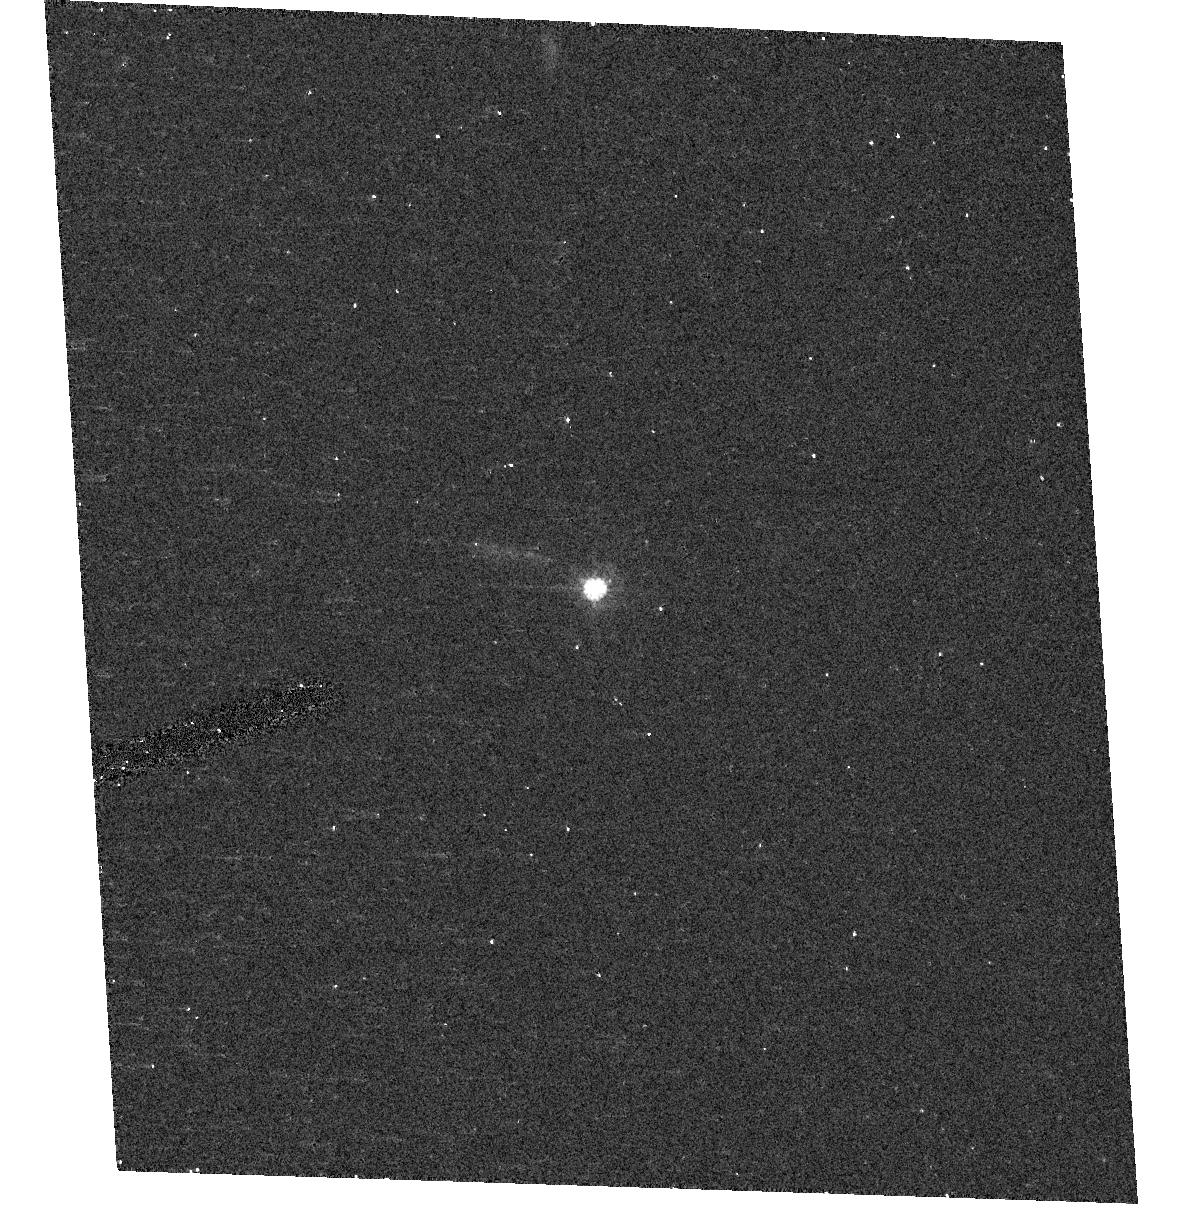
Target: SDSSQ0842+3332. Instrument: ACS/HRC. Filter: F606W. Exposure: 5 min. Observation ID: hst_10556_23_acs_hrc_f606w_j9eo23

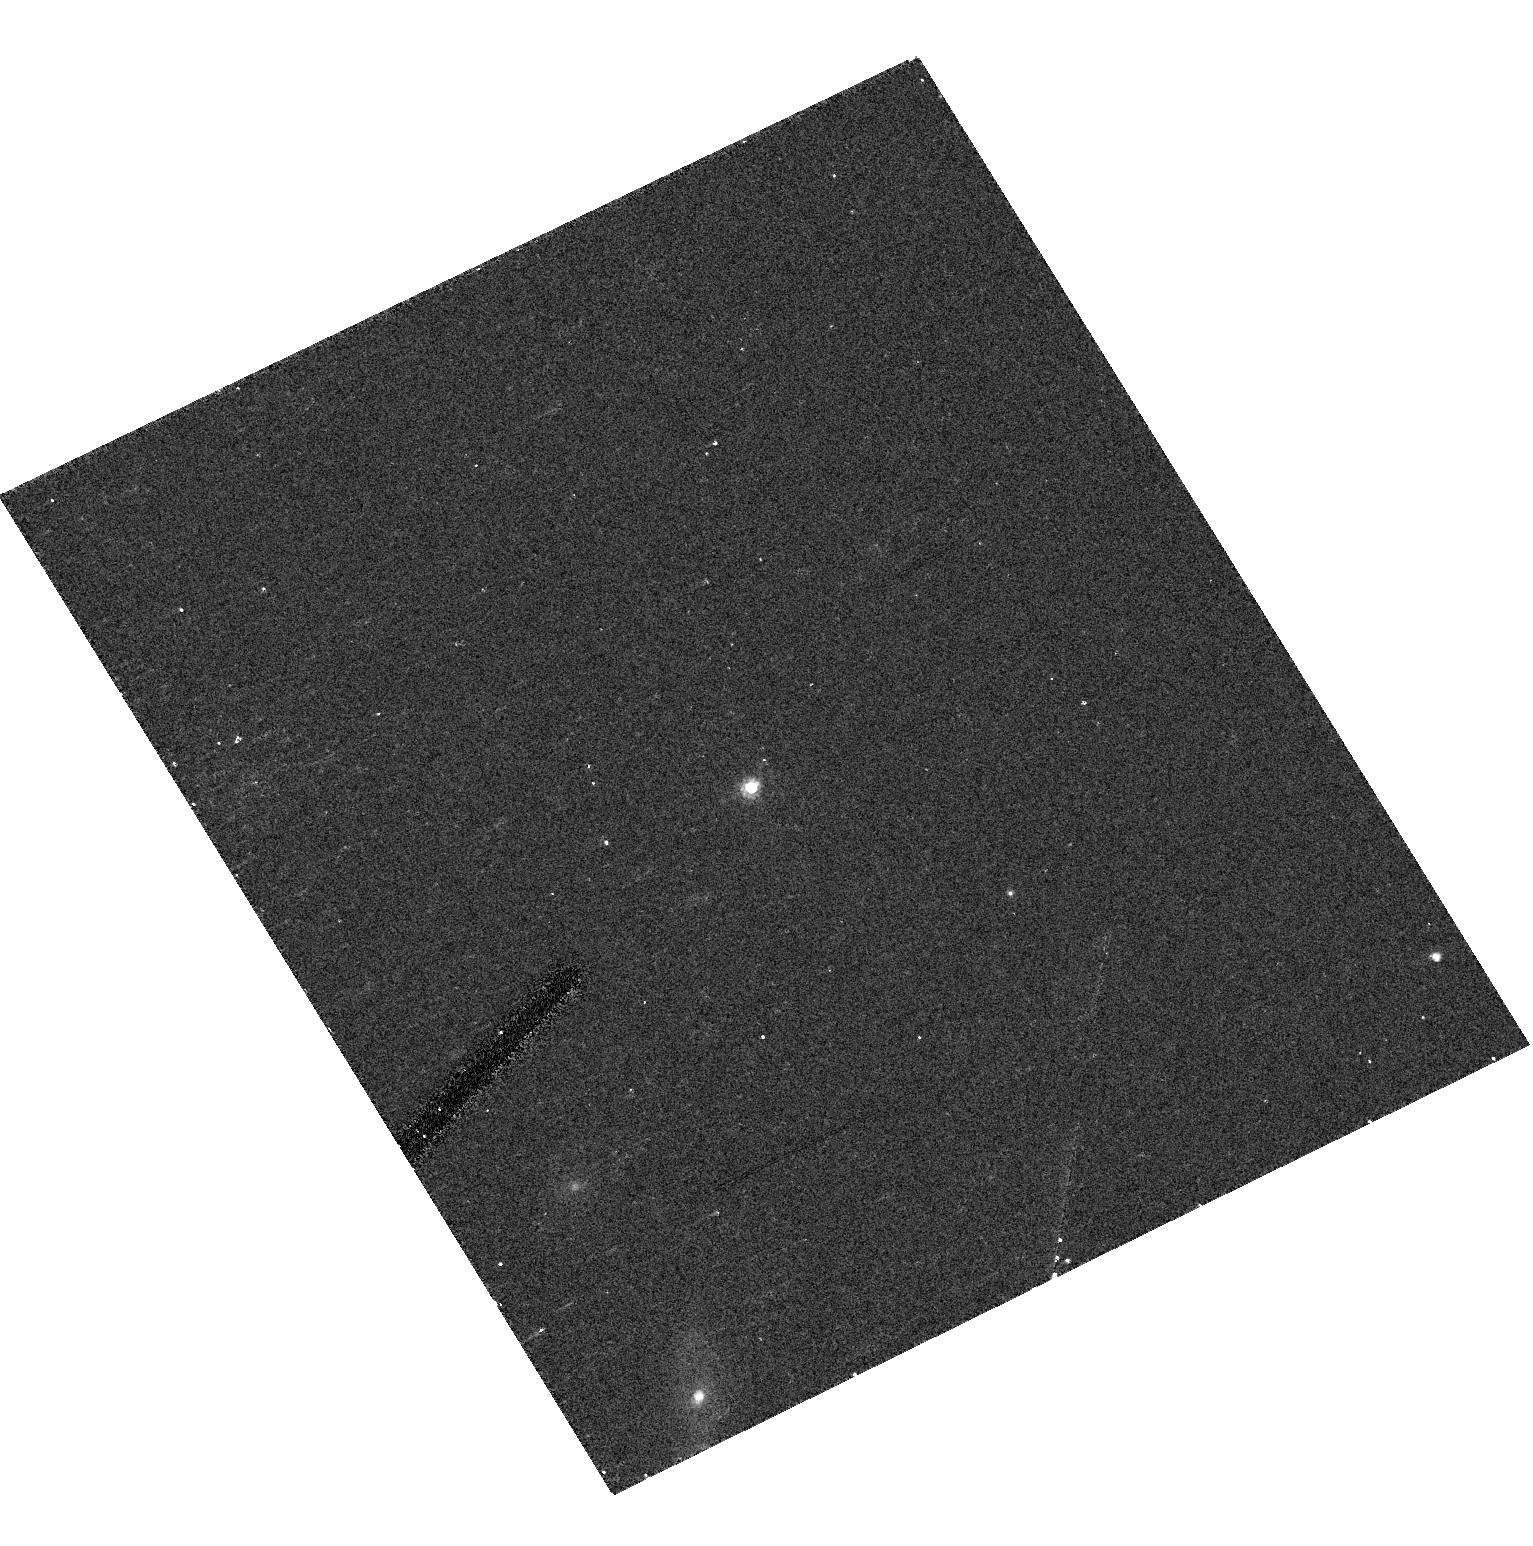
Target: SDSSQ1345-0209. Instrument: ACS/HRC. Filter: F606W. Exposure: 5 min. Observation ID: hst_10556_71_acs_hrc_f606w_j9eo71

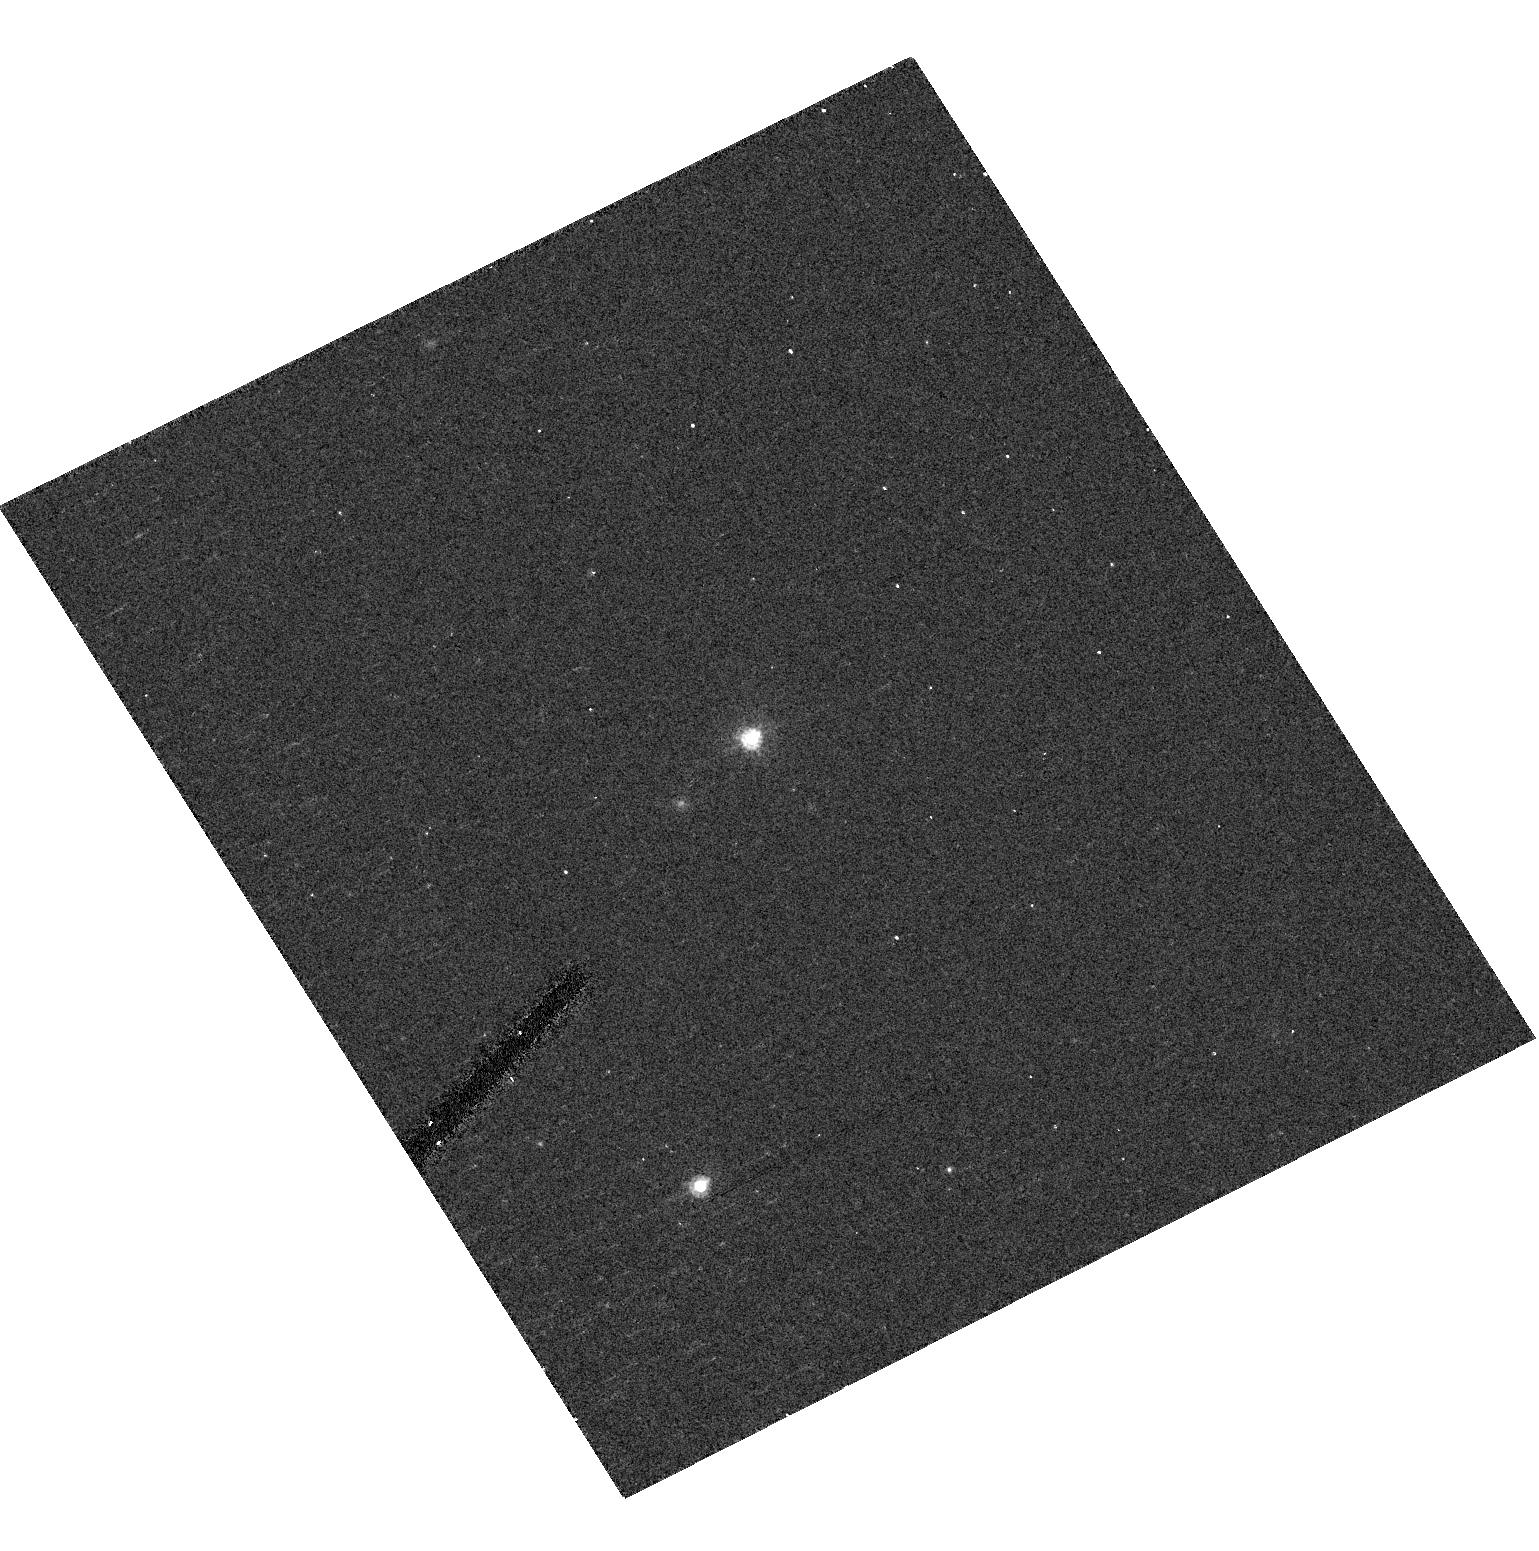
Target: SDSSQ1217+0500. Instrument: ACS/HRC. Filter: F606W. Exposure: 5 min. Observation ID: hst_10556_57_acs_hrc_f606w_j9eo57

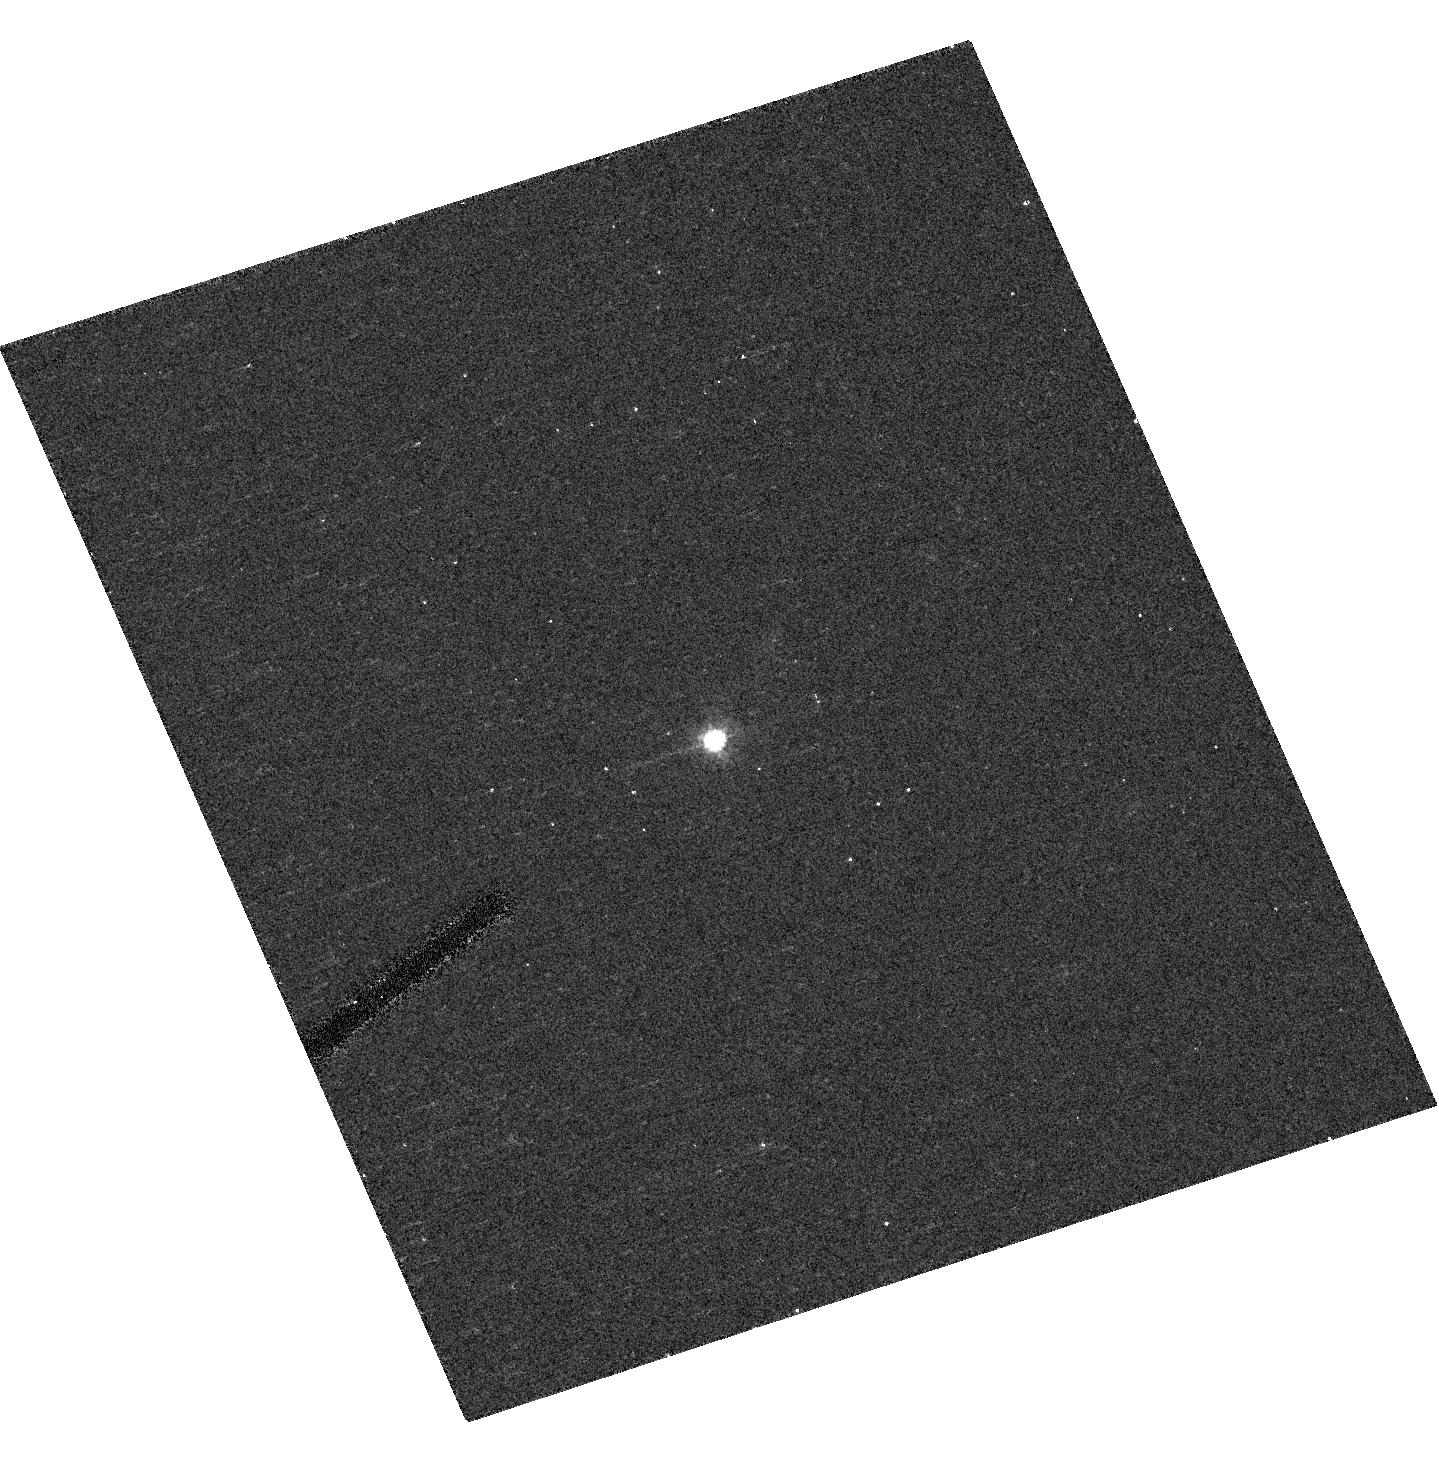
Target: SDSSQ0958+0549. Instrument: ACS/HRC. Filter: F606W. Exposure: 5 min. Observation ID: hst_10556_36_acs_hrc_f606w_j9eo36

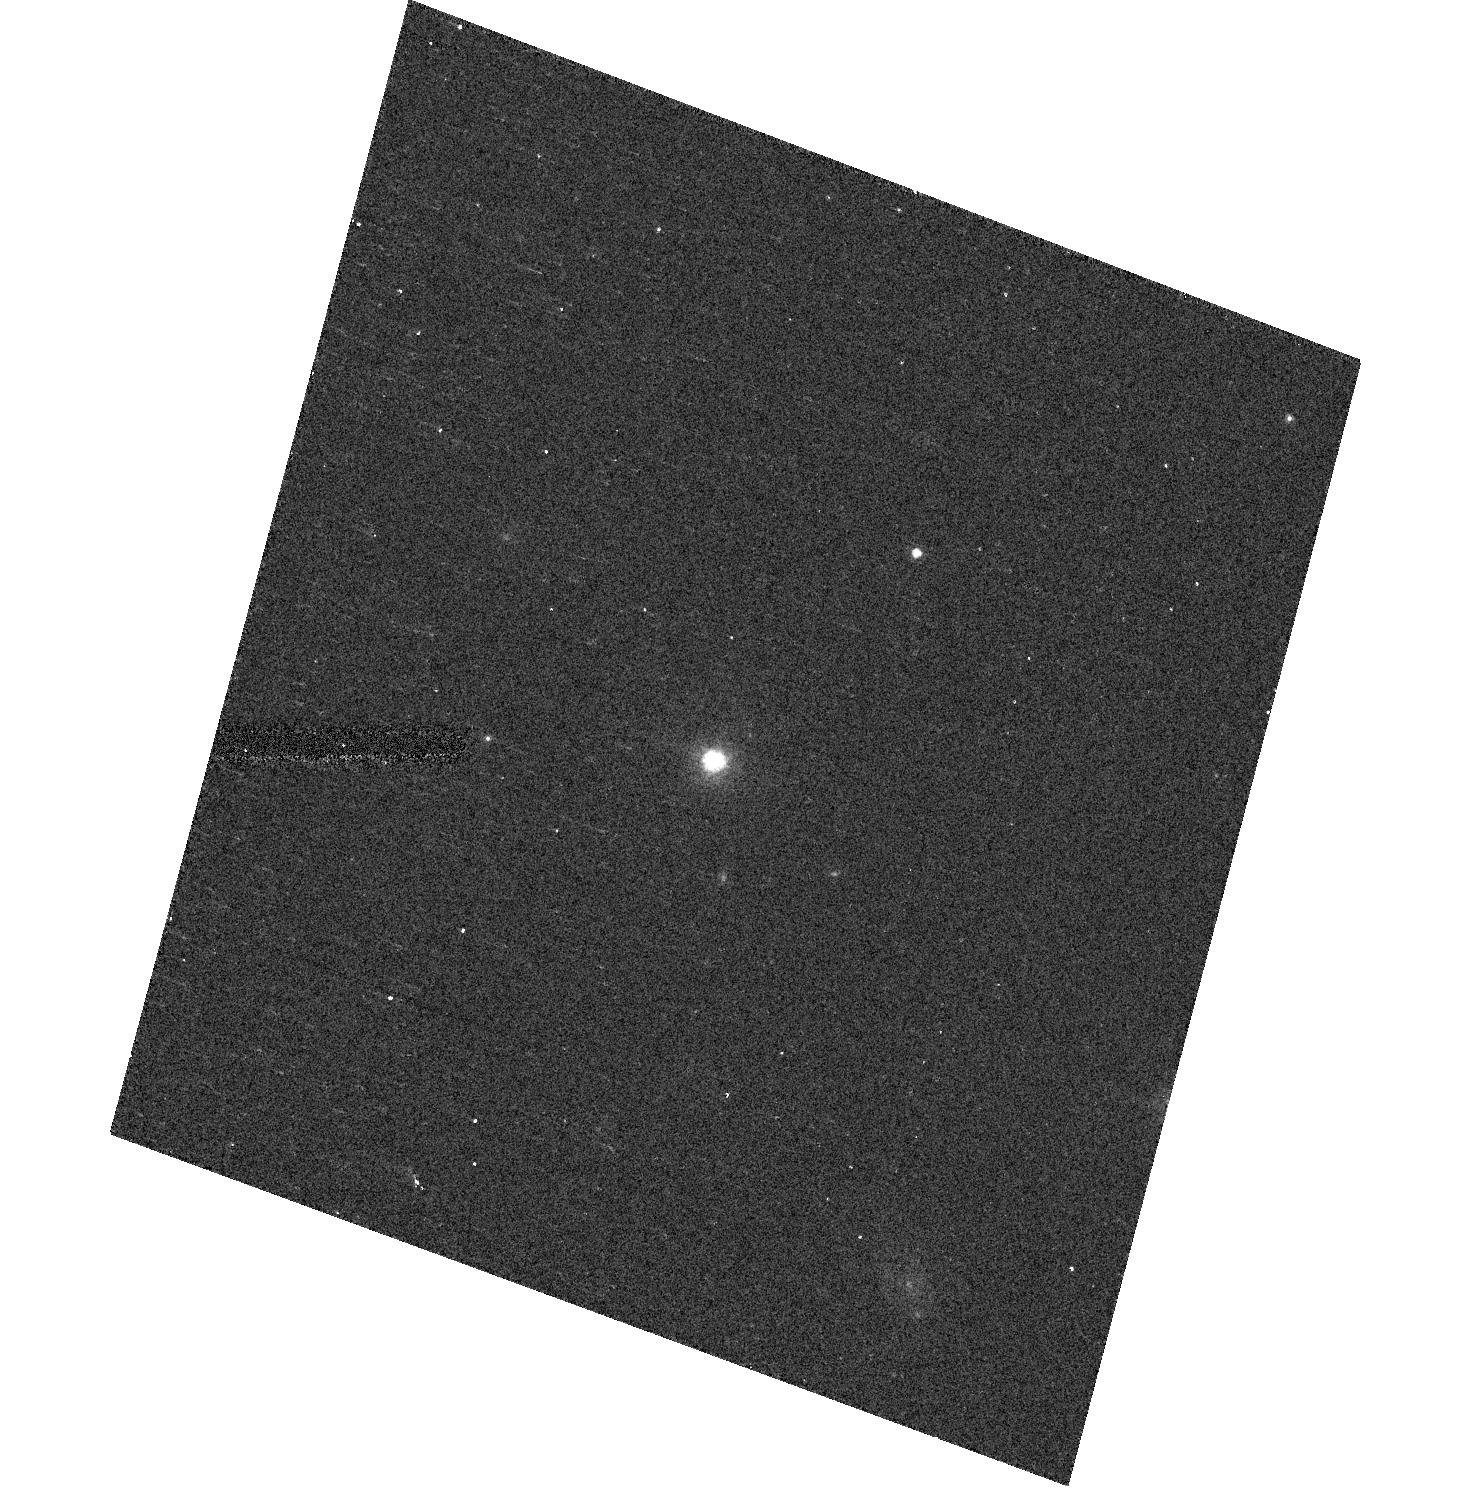
Target: SDSSQ2056-0016. Instrument: ACS/HRC. Filter: F606W. Exposure: 5 min. Observation ID: hst_10556_0c_acs_hrc_f606w_j9eo0c

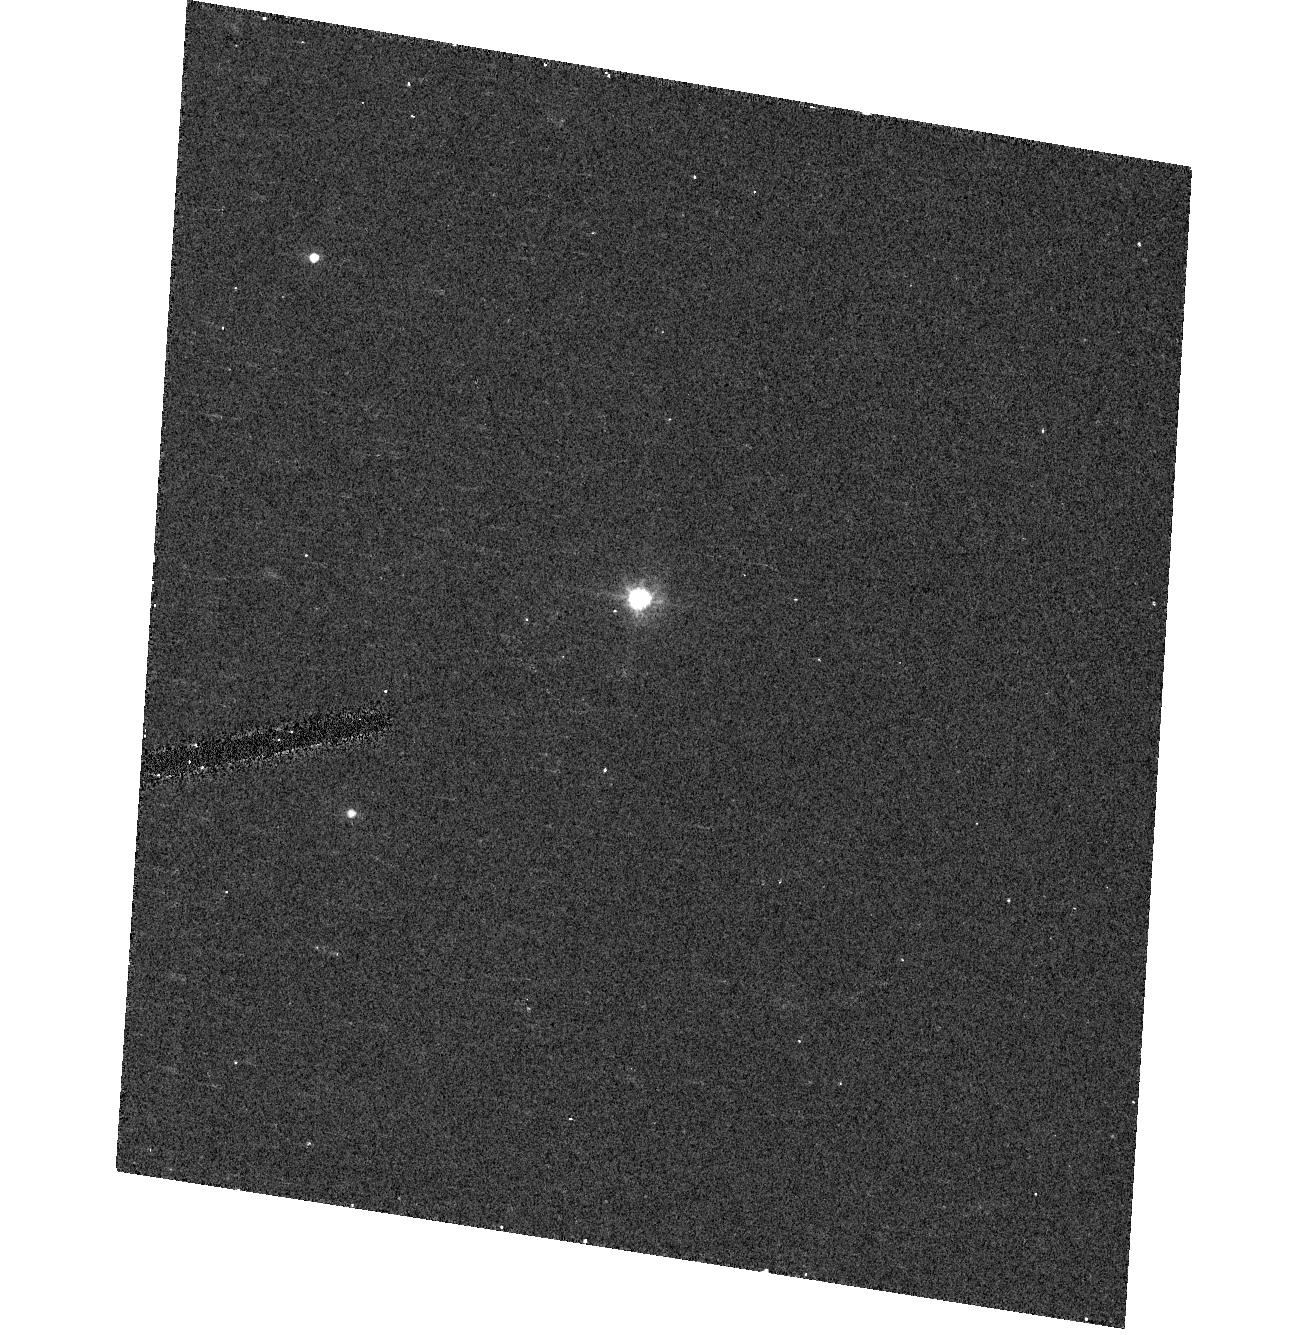
Target: SDSSQ2119+1139. Instrument: ACS/HRC. Filter: F606W. Exposure: 5 min. Observation ID: hst_10556_0e_acs_hrc_f606w_j9eo0e

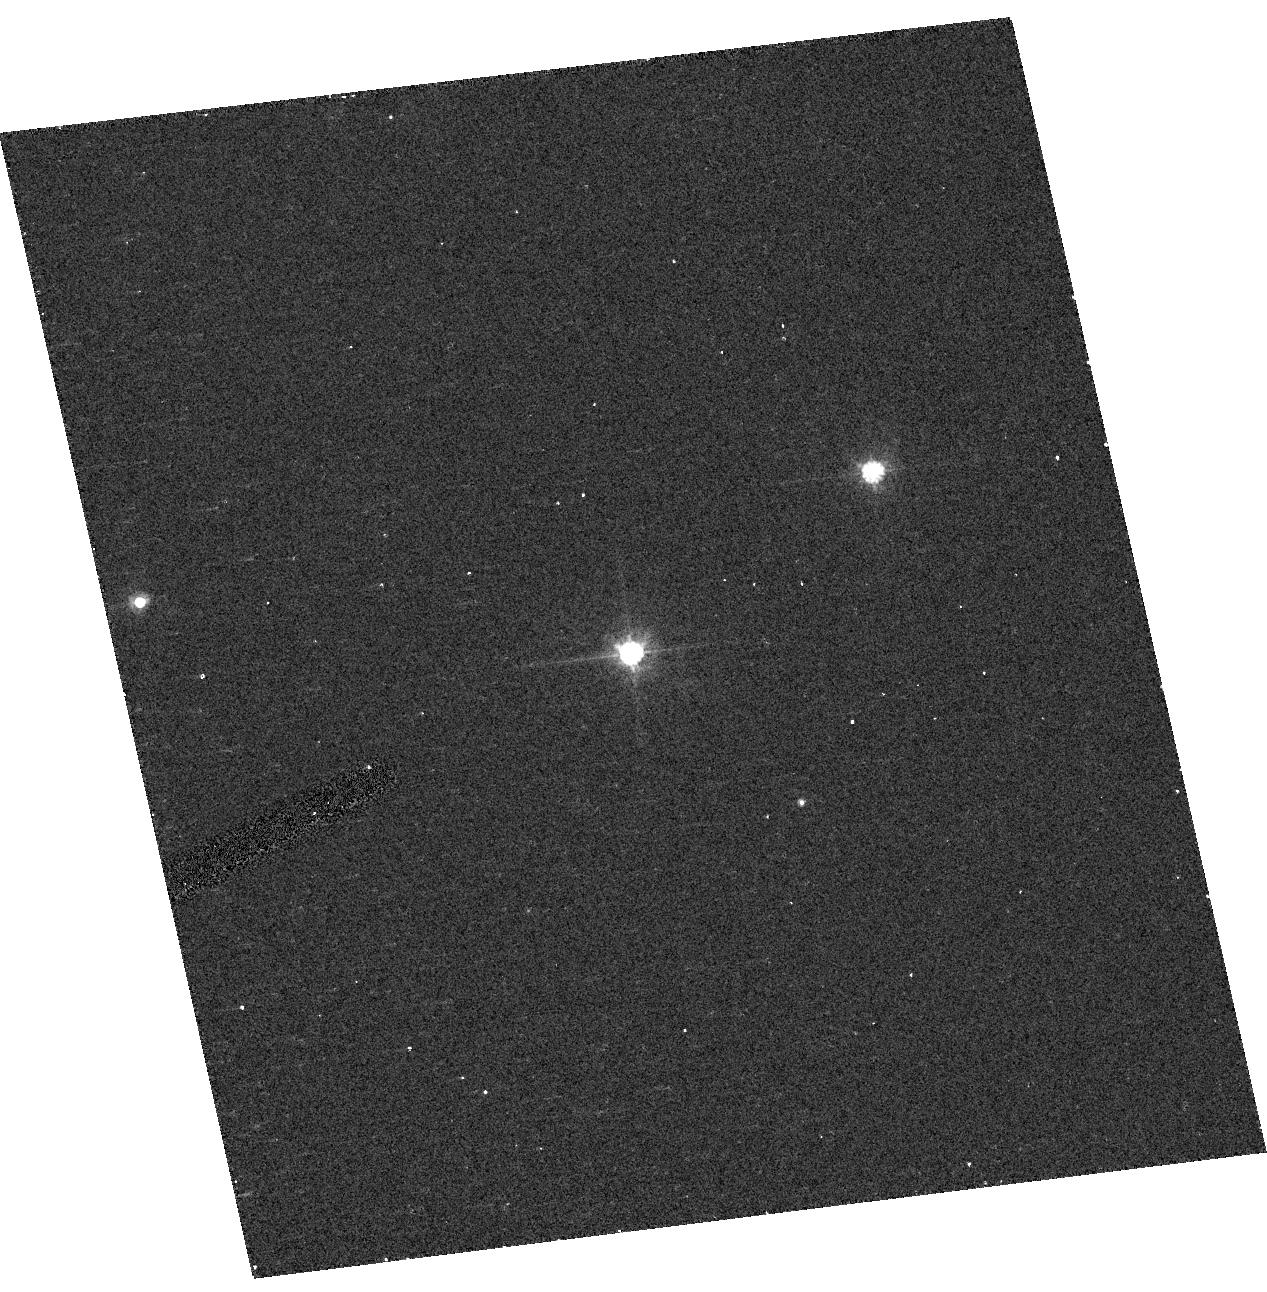
Target: SDSSQ1638+2048. Instrument: ACS/HRC. Filter: F606W. Exposure: 5 min. Observation ID: hst_10556_93_acs_hrc_f606w_j9eo93

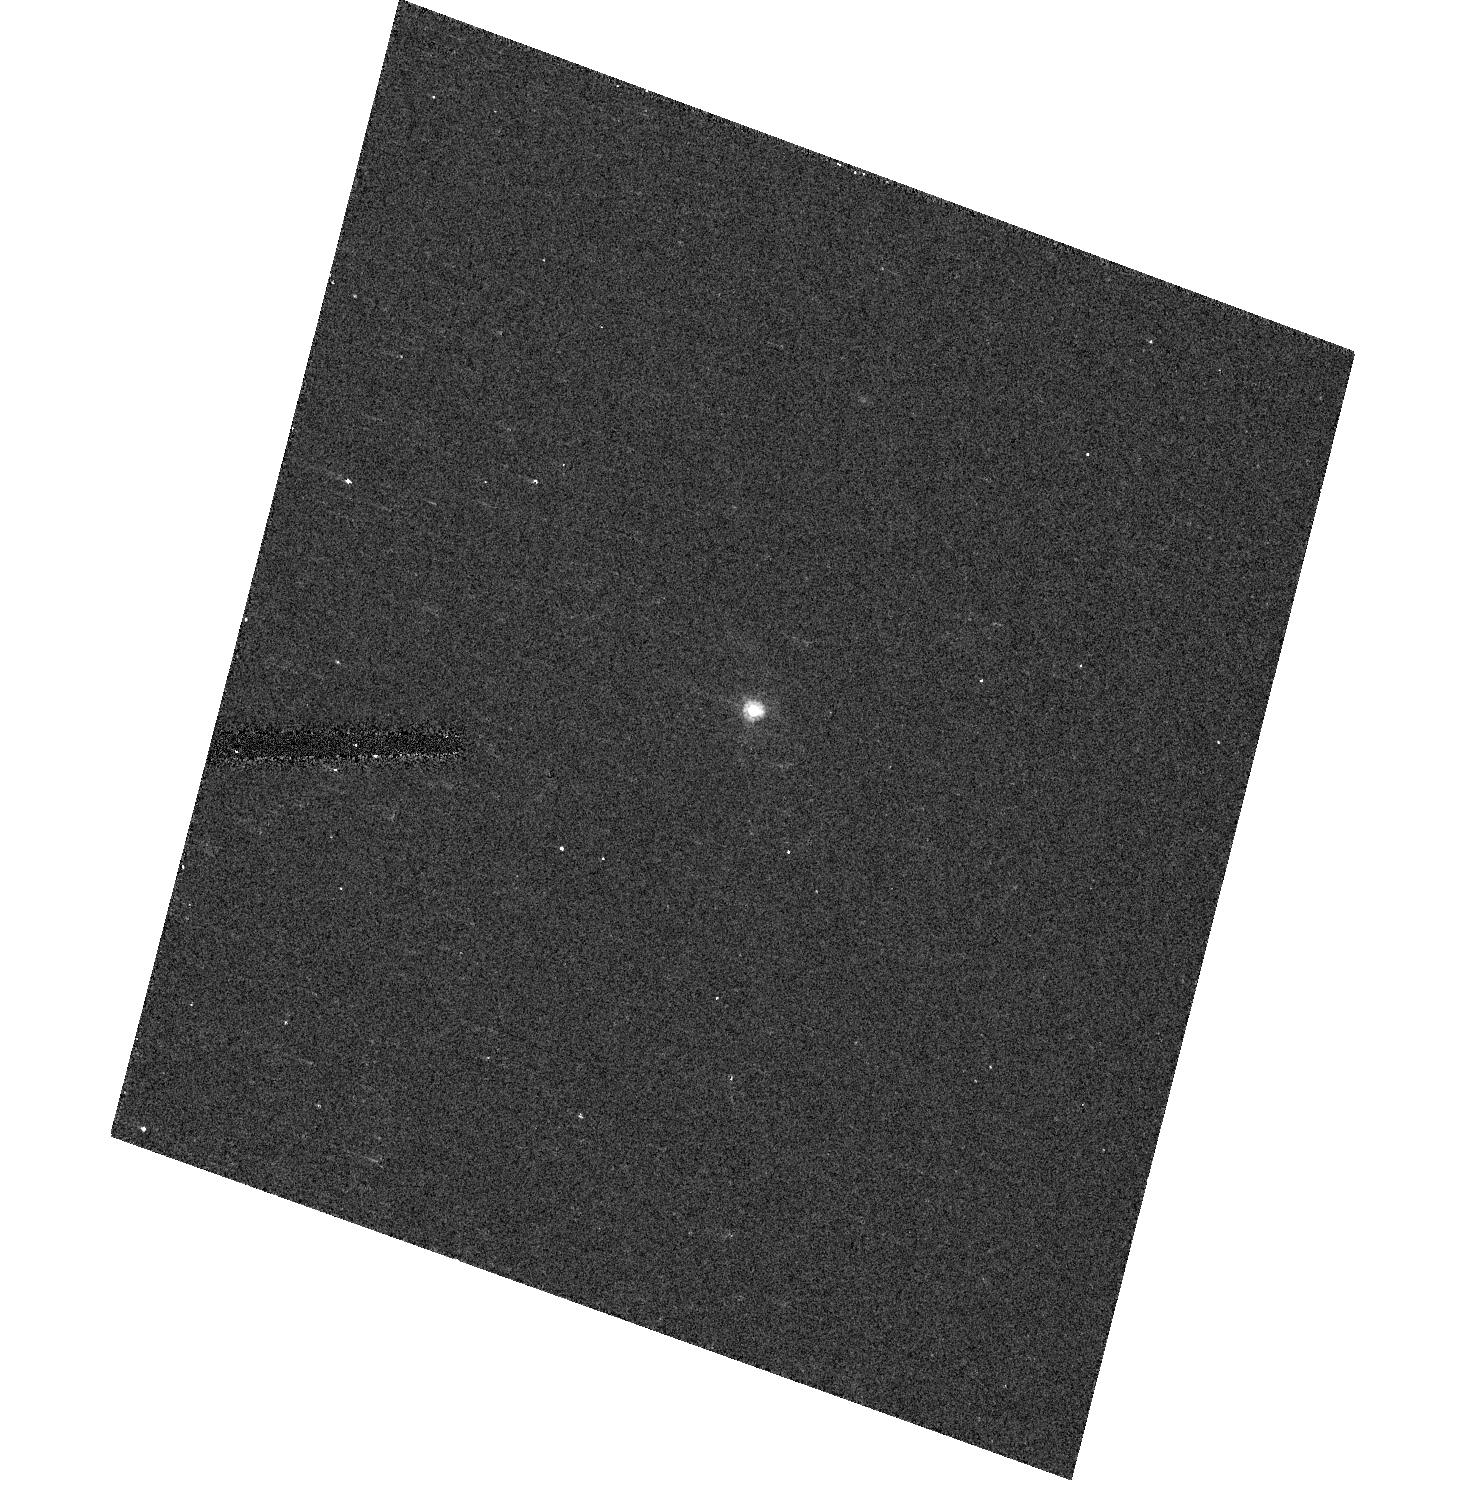
Target: SDSSQ0200+1320. Instrument: ACS/HRC. Filter: F606W. Exposure: 5 min. Observation ID: hst_10556_04_acs_hrc_f606w_j9eo04

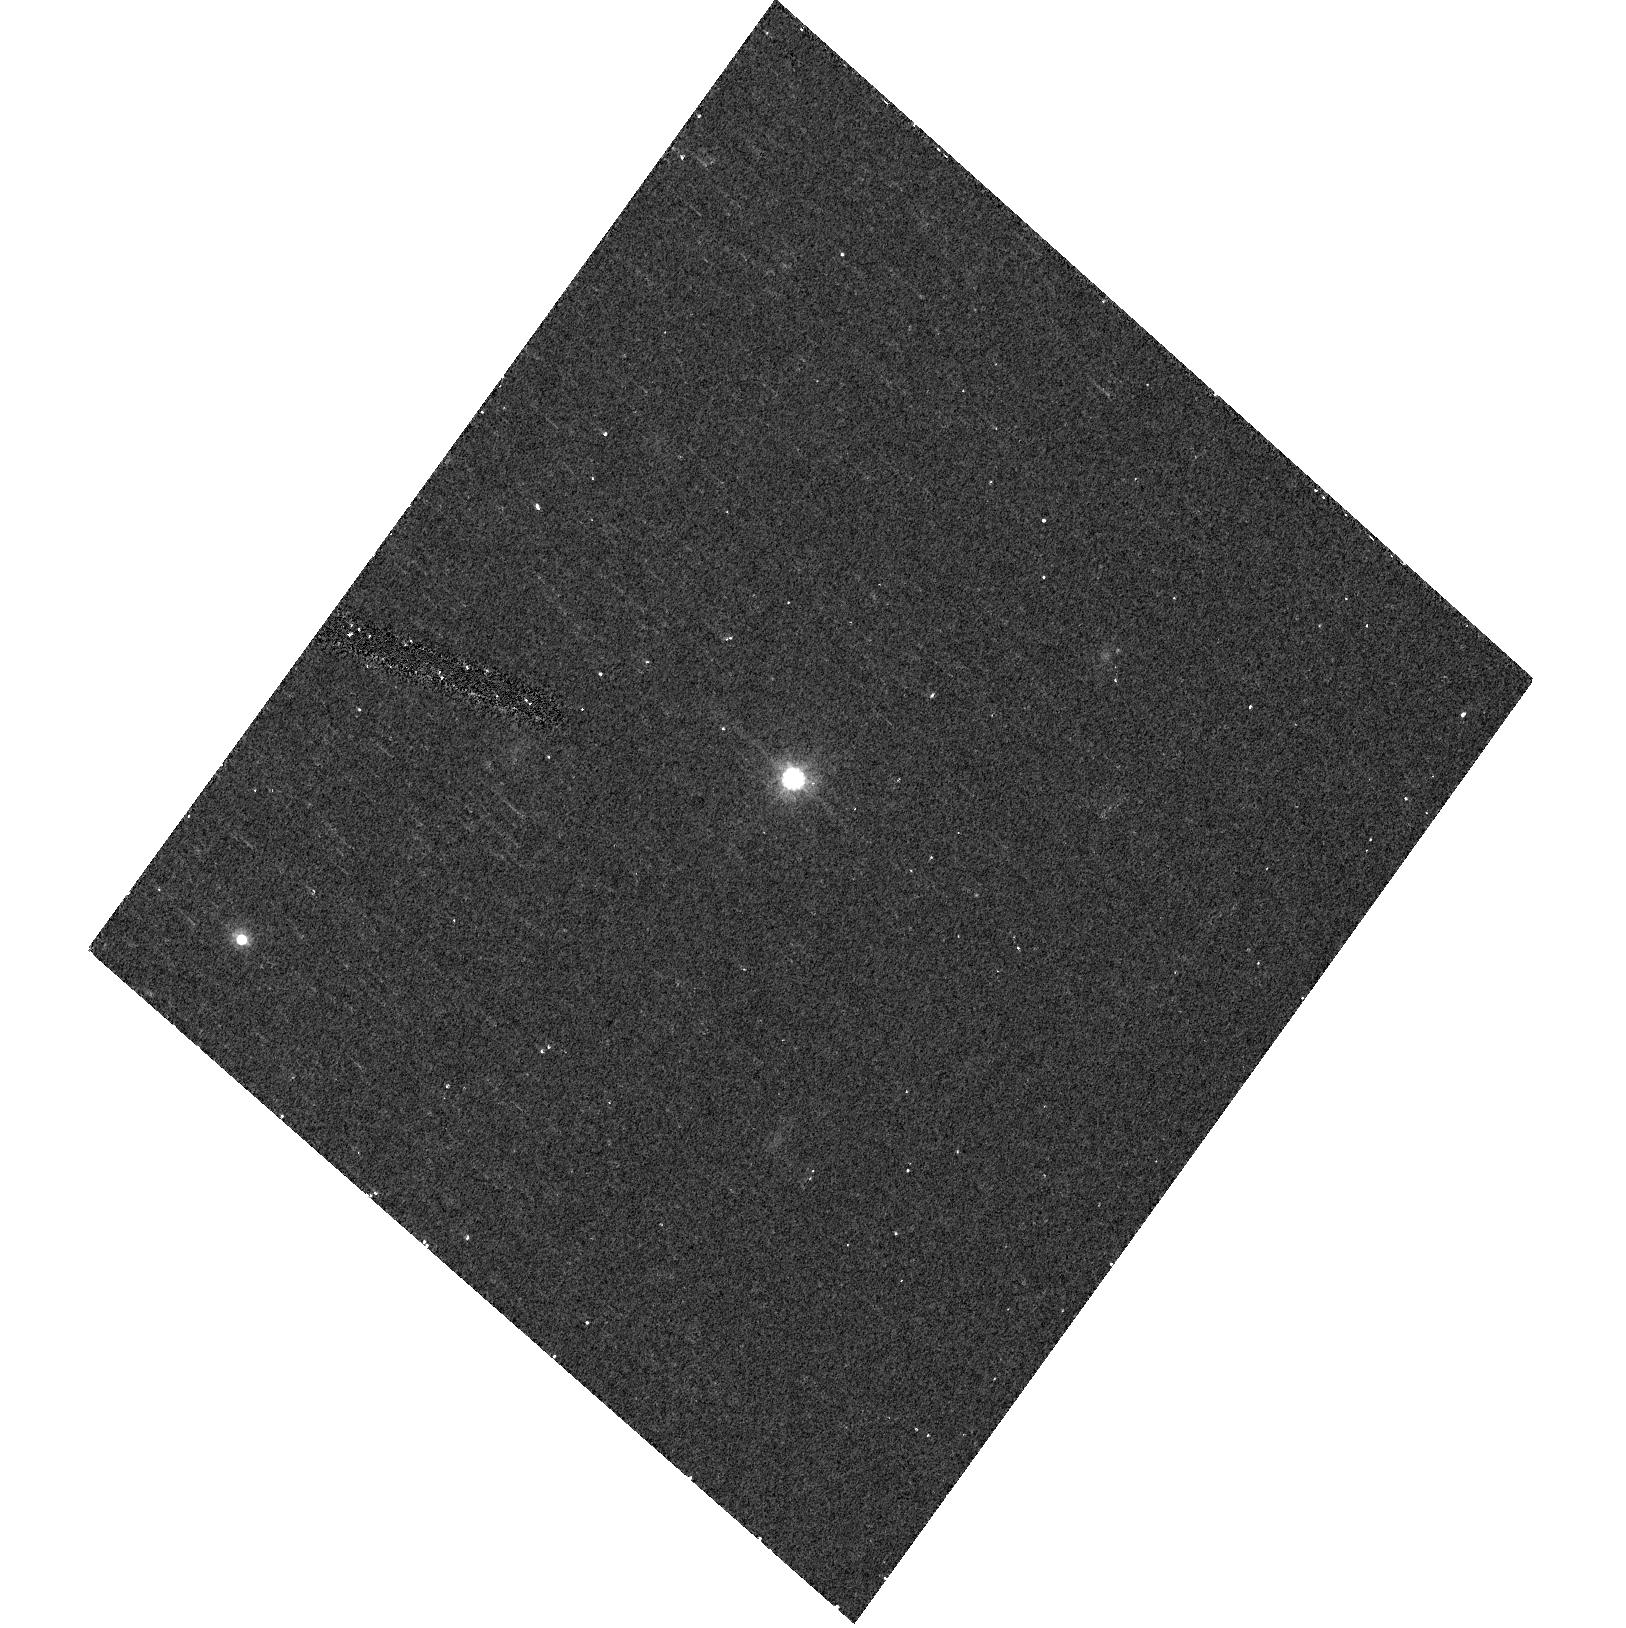
Target: SDSSQ1426+5946. Instrument: ACS/HRC. Filter: F606W. Exposure: 5 min. Observation ID: hst_10556_81_acs_hrc_f606w_j9eo81

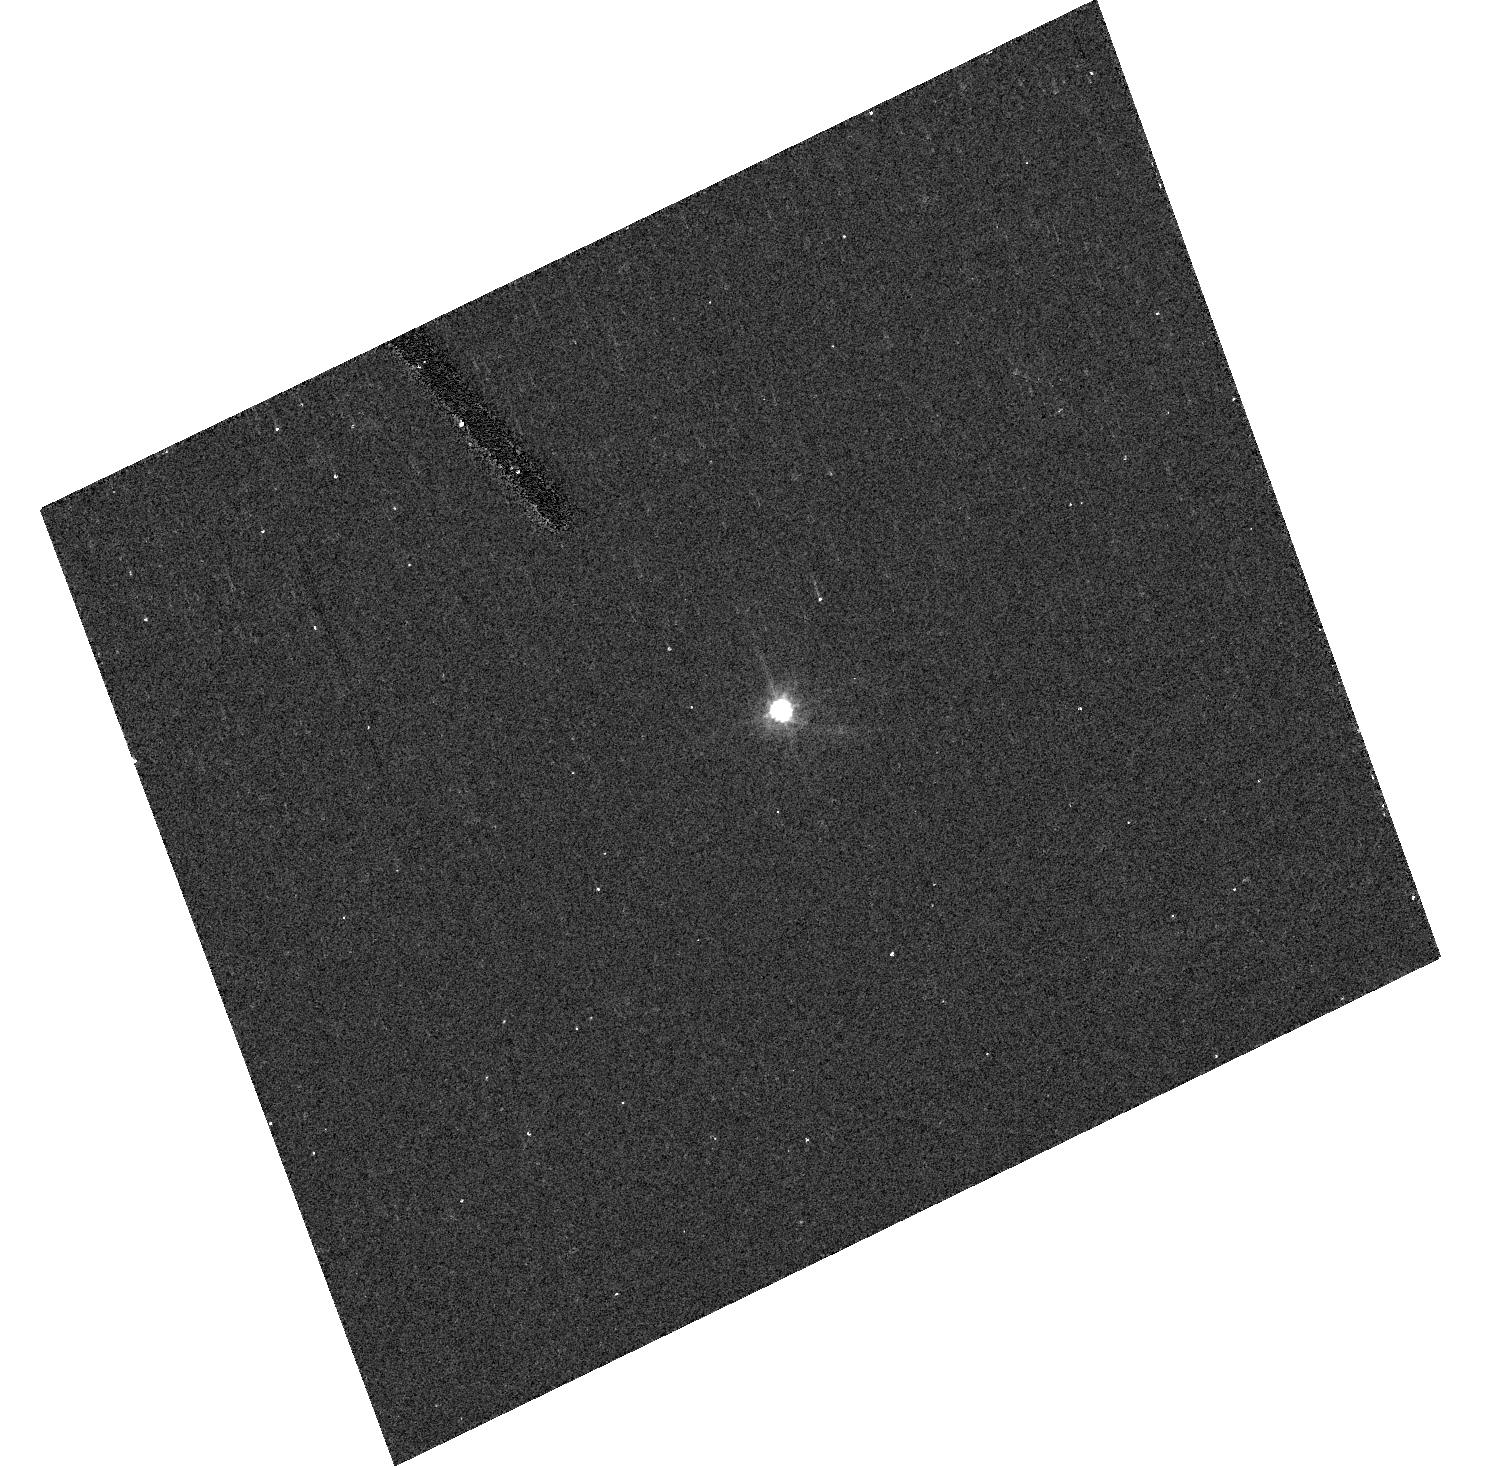
Target: SDSSQ1245+5704. Instrument: ACS/HRC. Filter: F606W. Exposure: 5 min. Observation ID: hst_10556_61_acs_hrc_f606w_j9eo61

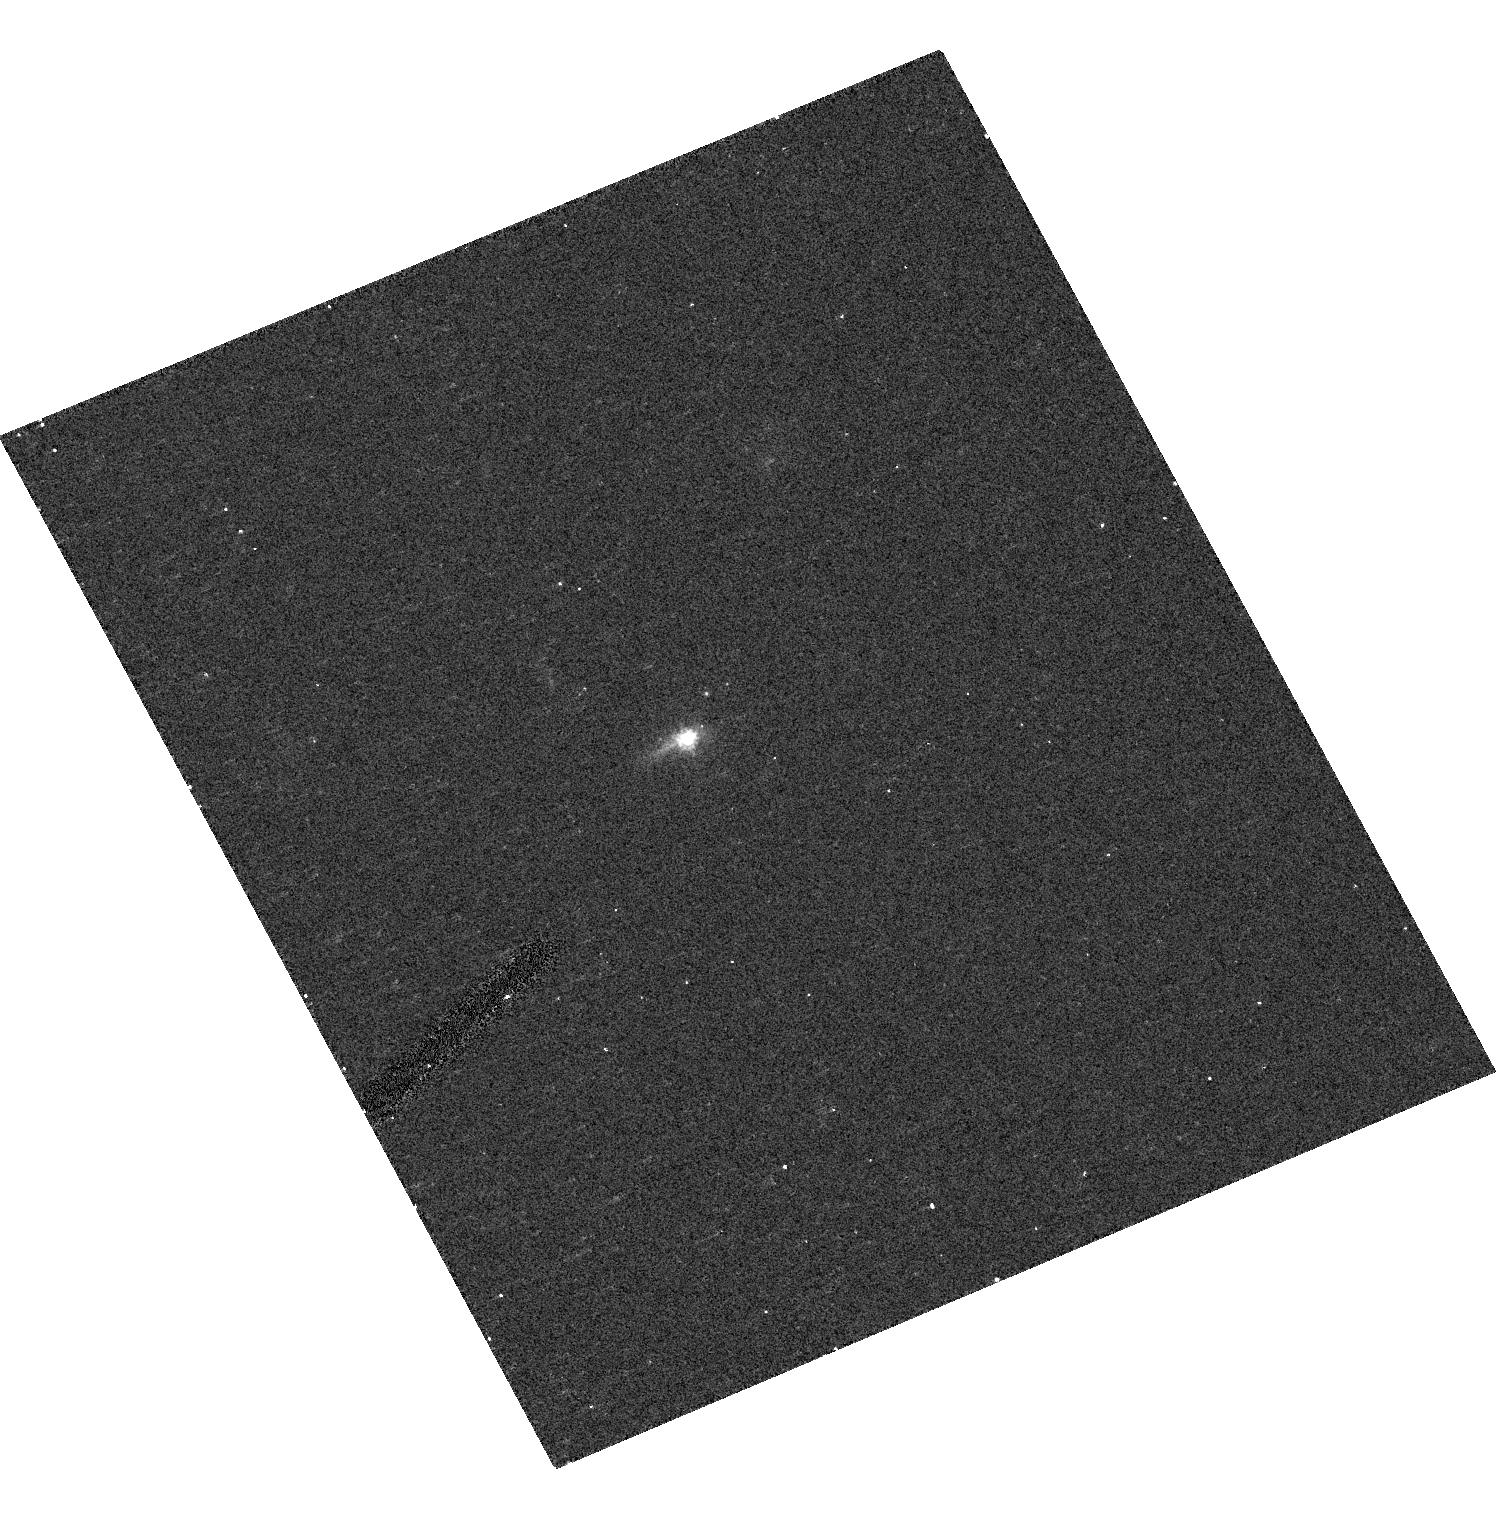
Target: SDSSQ1227+0914. Instrument: ACS/HRC. Filter: F606W. Exposure: 5 min. Observation ID: hst_10556_59_acs_hrc_f606w_j9eo59

Neutral Gas at Redshift z=0.5 (PI: Turnshek, David A.)

Damped Lyman-alpha systems (DLAs) are used to track the bulk of the neutral hydrogen gas in the Universe. Prior to HST UV spectroscopy, they could only be studied from the ground at redshifts z>1.65. However, HST has now permitted us to discover 41 DLAs at z<1.65 in our previous surveys. Followup studies of these systems are providing a wealth of information about the evolution of the neutral gas phase component of the Universe. But one problem is that these 41 low-redshift systems are spread over a wide range of redshifts spanning nearly 70% of the age of the Universe. Consequently, past surveys for low-redshift DLAs have not been able to offer very good precision in any small redshift regime. Here we propose an ACS-HRC-PR200L spectroscopic survey in the redshift interval z=[0.37, 0.7] which we estimate will permit us to discover another 41 DLAs. This will not only allow us to double the number of low-redshift DLAs, but it will also provide a relatively high-precision regime in the low-redshift Universe that can be used to anchor evolutionary studies. Fortunately DLAs have high absorption equivalent width, so ACS-HRC-PR200L has high-enough resoultion to perform this proposed MgII-selected DLA survey.